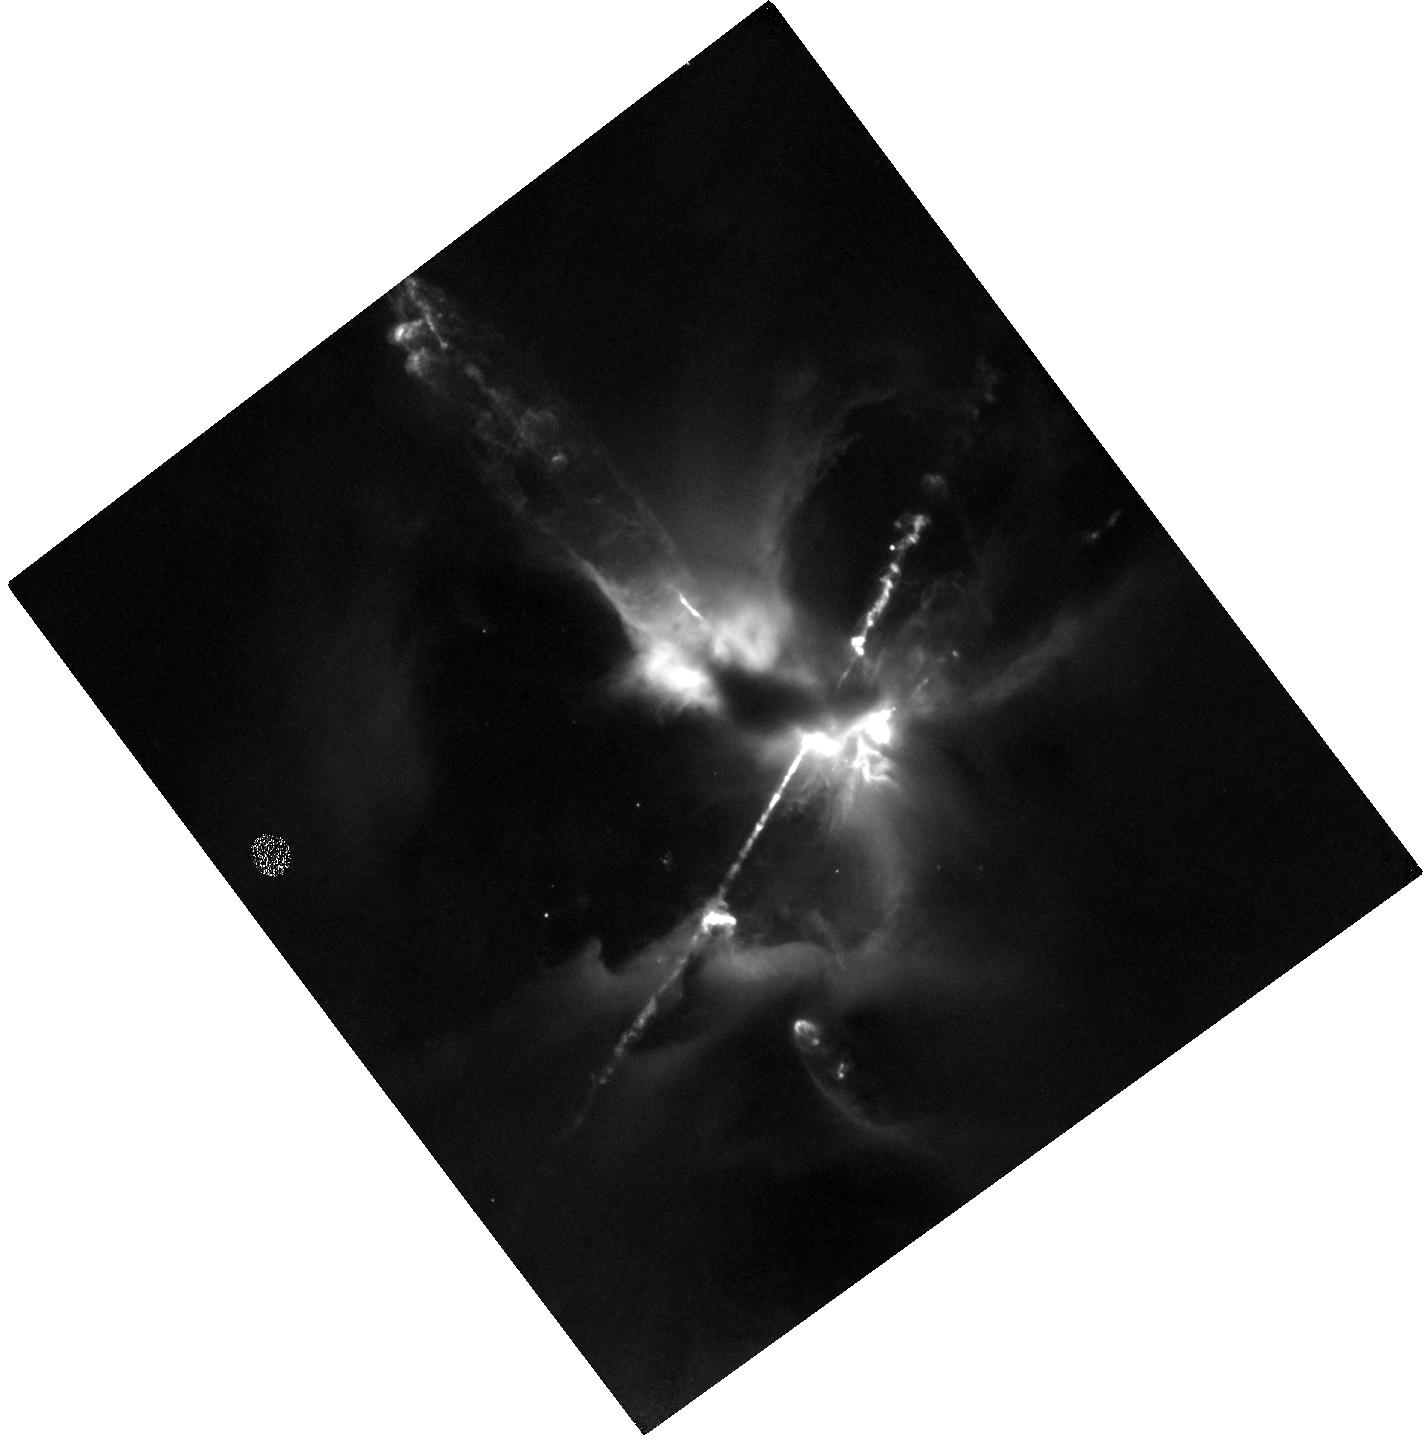
Target: HH24JET4. Instrument: WFC3/IR. Filter: F164N. Exposure: 1.5 h. Observation ID: hst_14344_01_wfc3_ir_f164n_icuj01

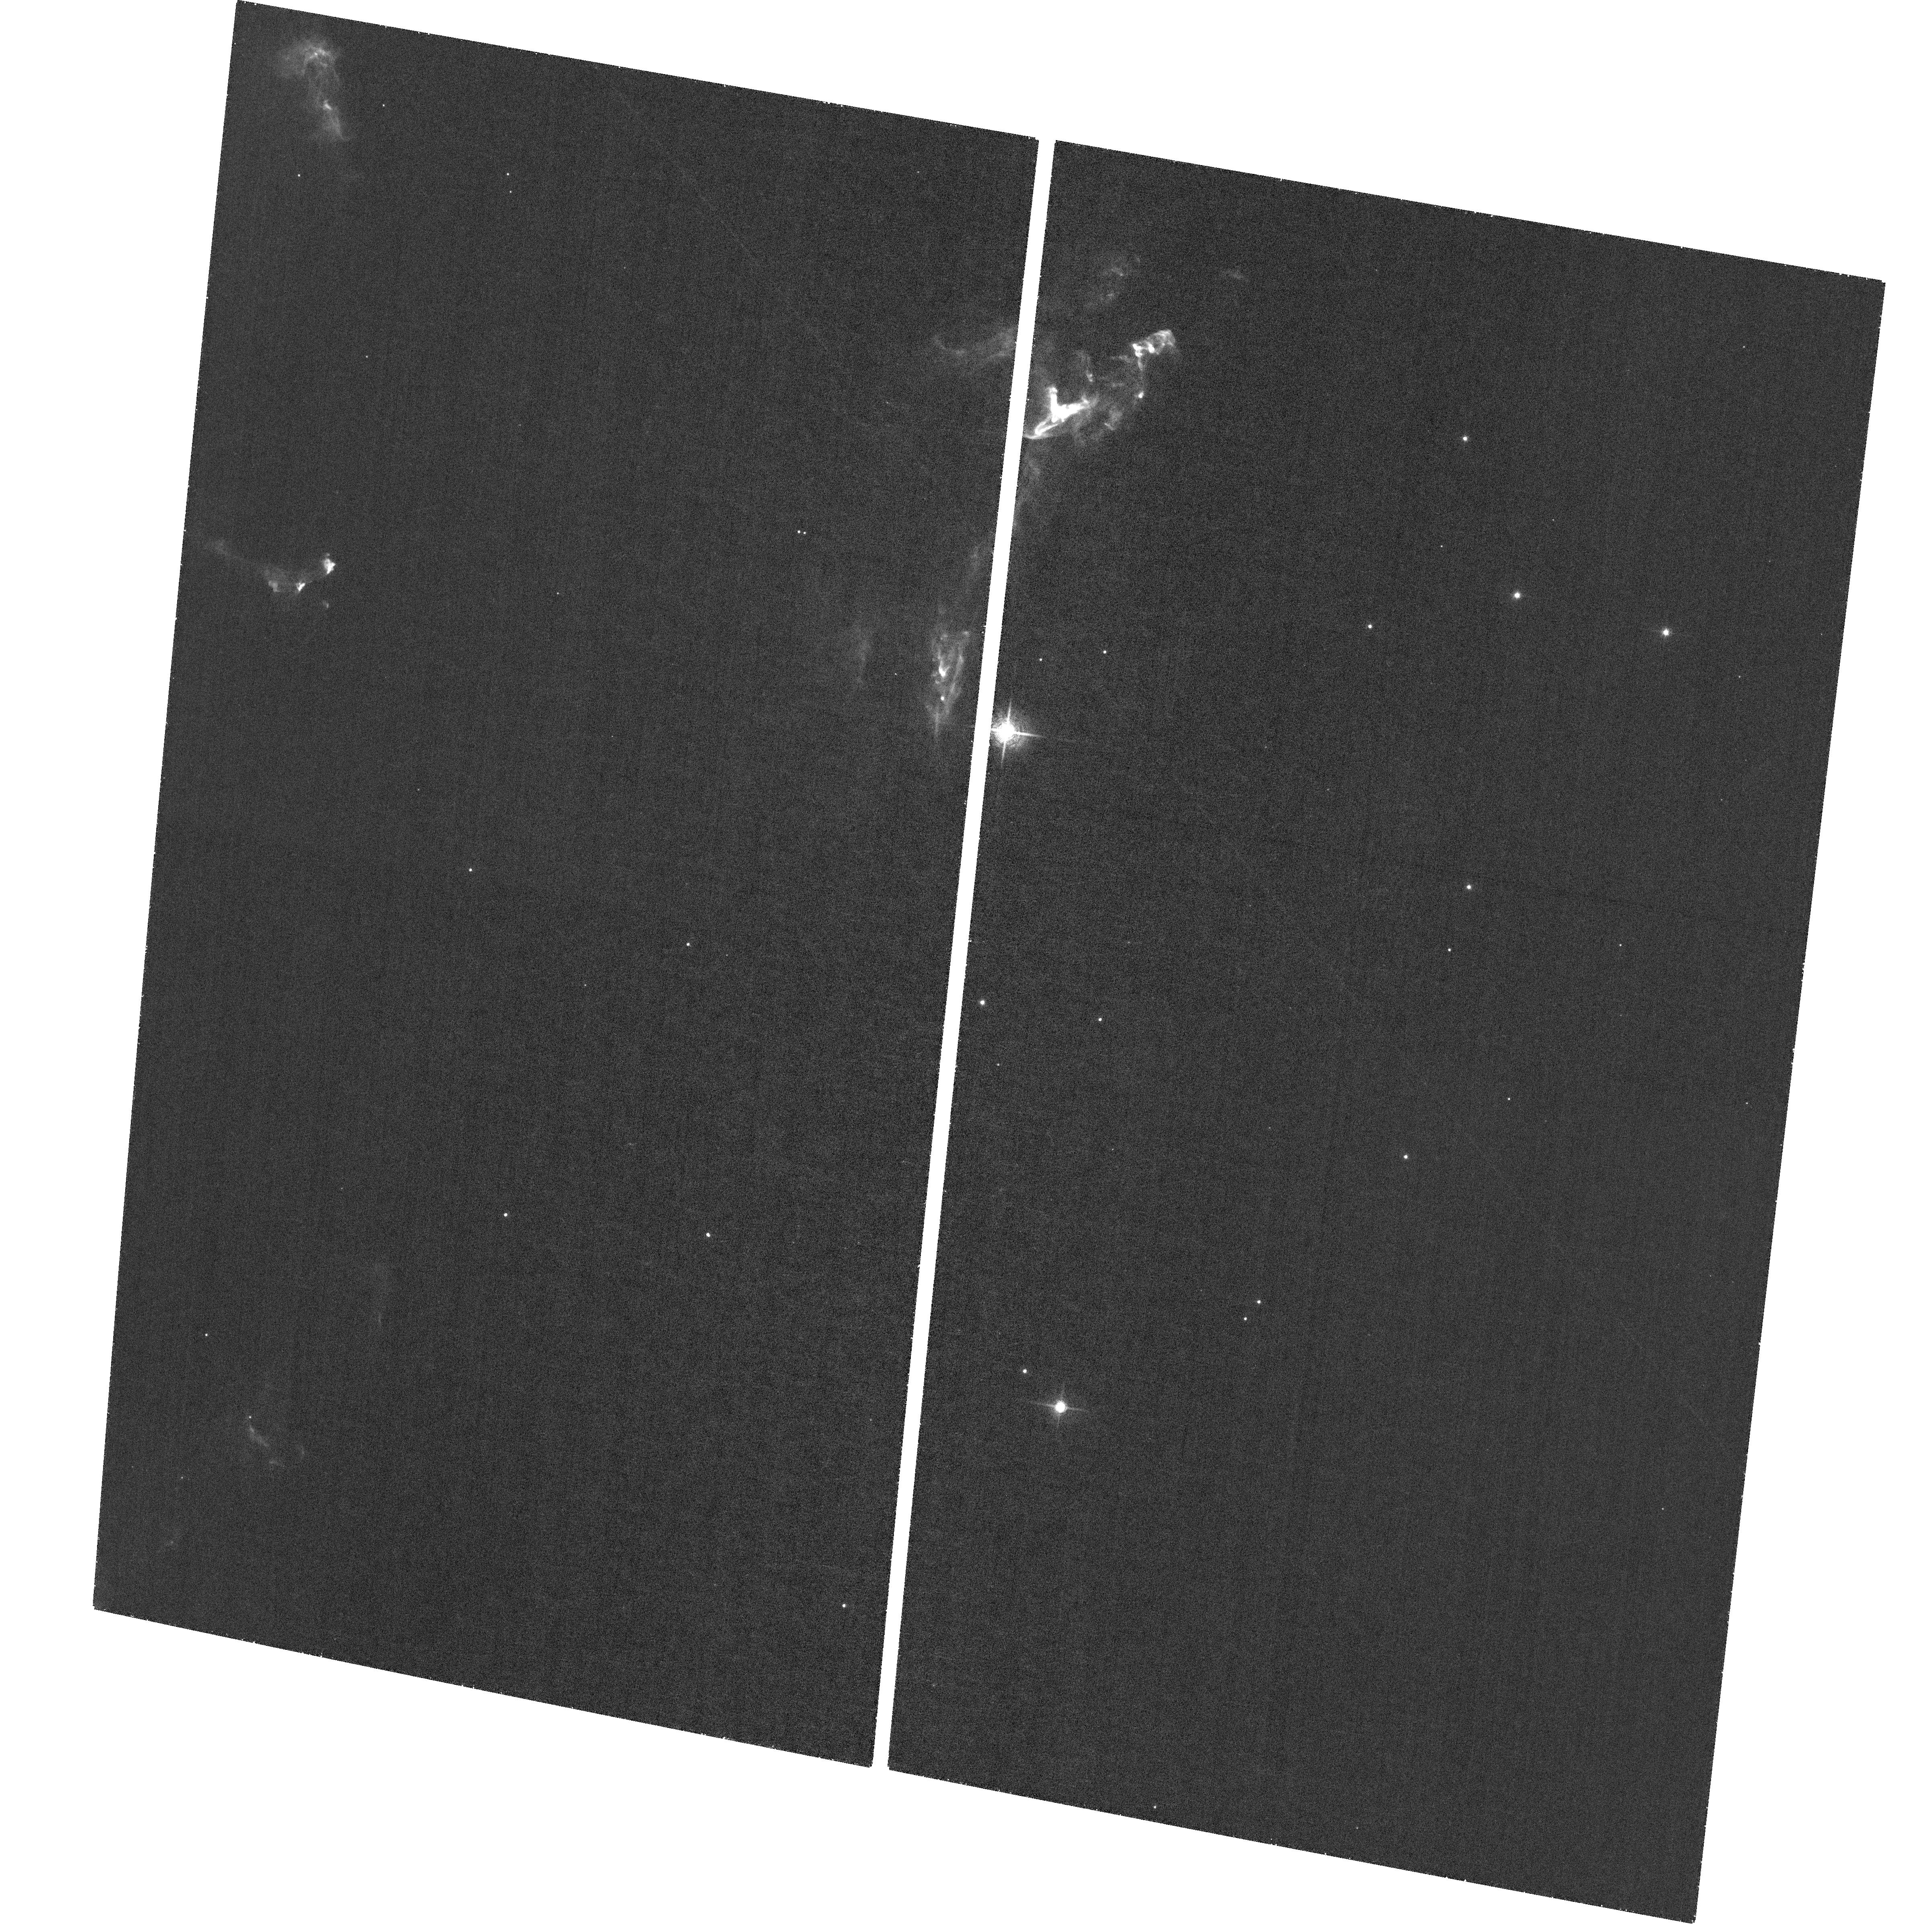
Target: field at RA 86.463°, Dec -0.104°. Instrument: ACS/WFC. Filter: F658N. Exposure: 1.3 h. Observation ID: hst_14344_01_acs_wfc_f658n_jcuj01

The HH 24 Jet Complex: Collimated and Colliding Jets from a Newborn Multiple Stellar System (PI: Reipurth, Bo)

The HH 24 complex constitutes the richest concentration of collimated bright Herbig-Haro jets known, and they originate from a small grouping of newborn binary and multiple systems. At least 6 jets are identified in deep groundbased optical interference images, and a similar number of sources in infrared images. We propose to do the first HST study of this complex, using H-alpha and [SII] filters. HST 0.05" to 0.1" angular resolution (20 to 40 AU at d~400 pc) is needed to resolve the shocks and their post-shock cooling layers for comparison with advanced numerical modeling. Our emphasis here is to explore outflows from a multiple system of newborn stars. Many of the jets show clear evidence of wiggling. The theory of jet motion from binary systems coupled with disk precession is now understood, and we will interpret the jet wiggles in this framework. Additionally, two of the HH 24 jets are showing evidence for a collision, a unique situation not seen anywhere else, and HST resolution is needed for comparison with gas-dynamic studies of jet-jet collisions. Two of the HH 24 jets are bright in the infrared [FeII] 1.644 line. In this line the main jet can be traced all the way to the source, which is the most important region for understanding the effects of binarity on the jet structure. We also apply for a second-epoch [SII] image in Cycle 23. This allows us, in addition to deriving the bulk motion, to determine such processes as expansion of the jet beam, sideways ejection in a working surface, turbulent and chaotic motions, and the effect of instabilities.